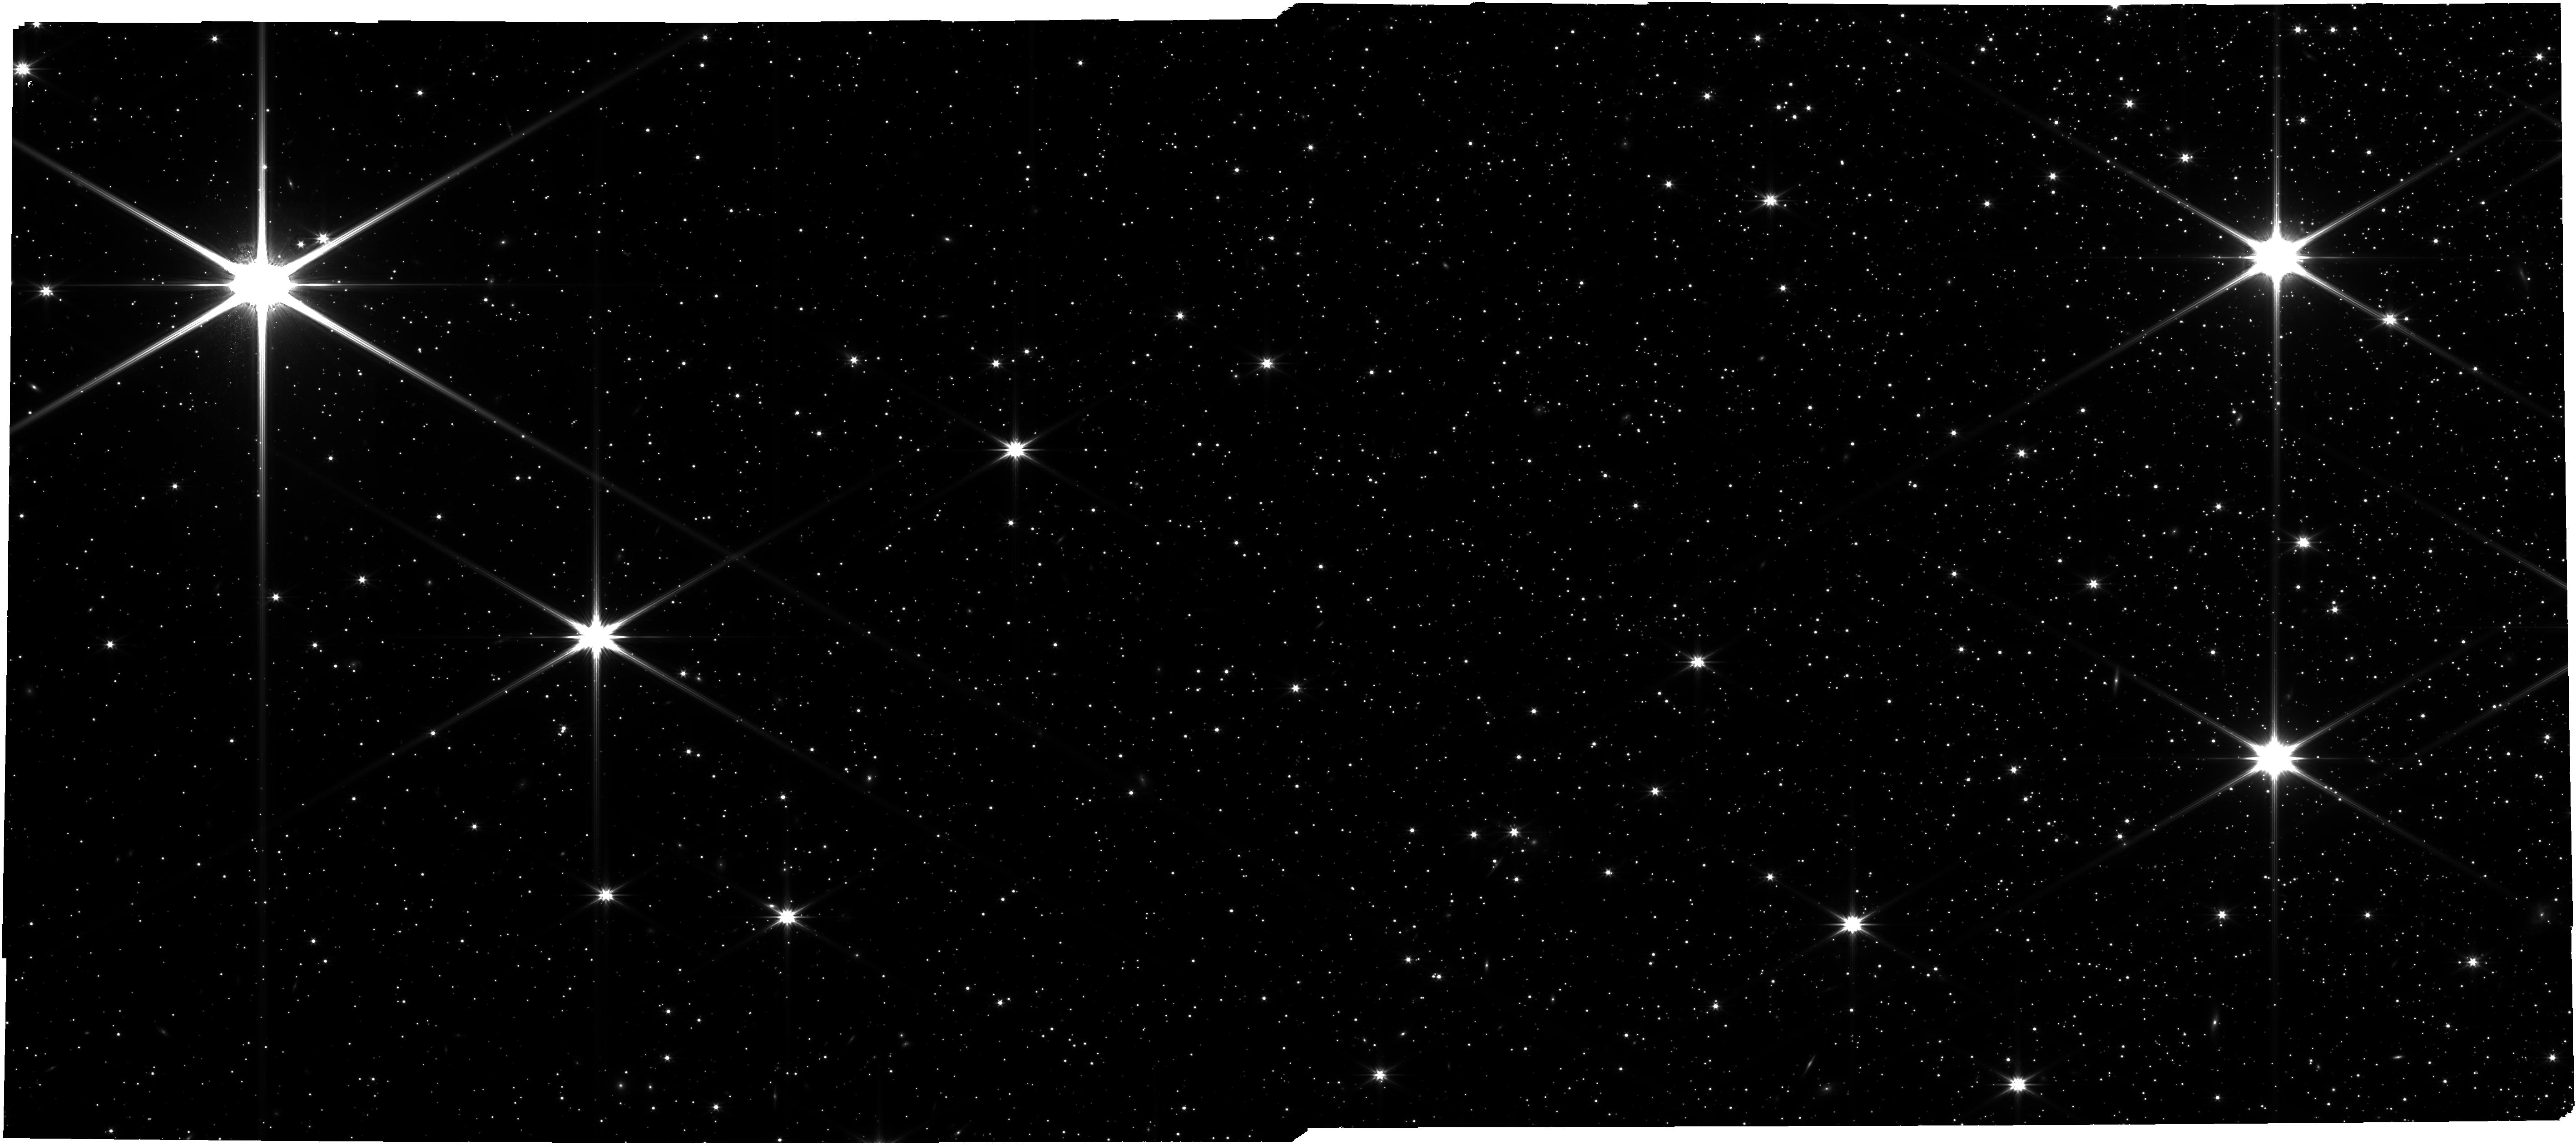
Target: NGC-5139. Instrument: NIRCAM. Filter: F322W2. Exposure: 4.7 h. Observation ID: jw05110-o001_t001_nircam_clear-f322w2

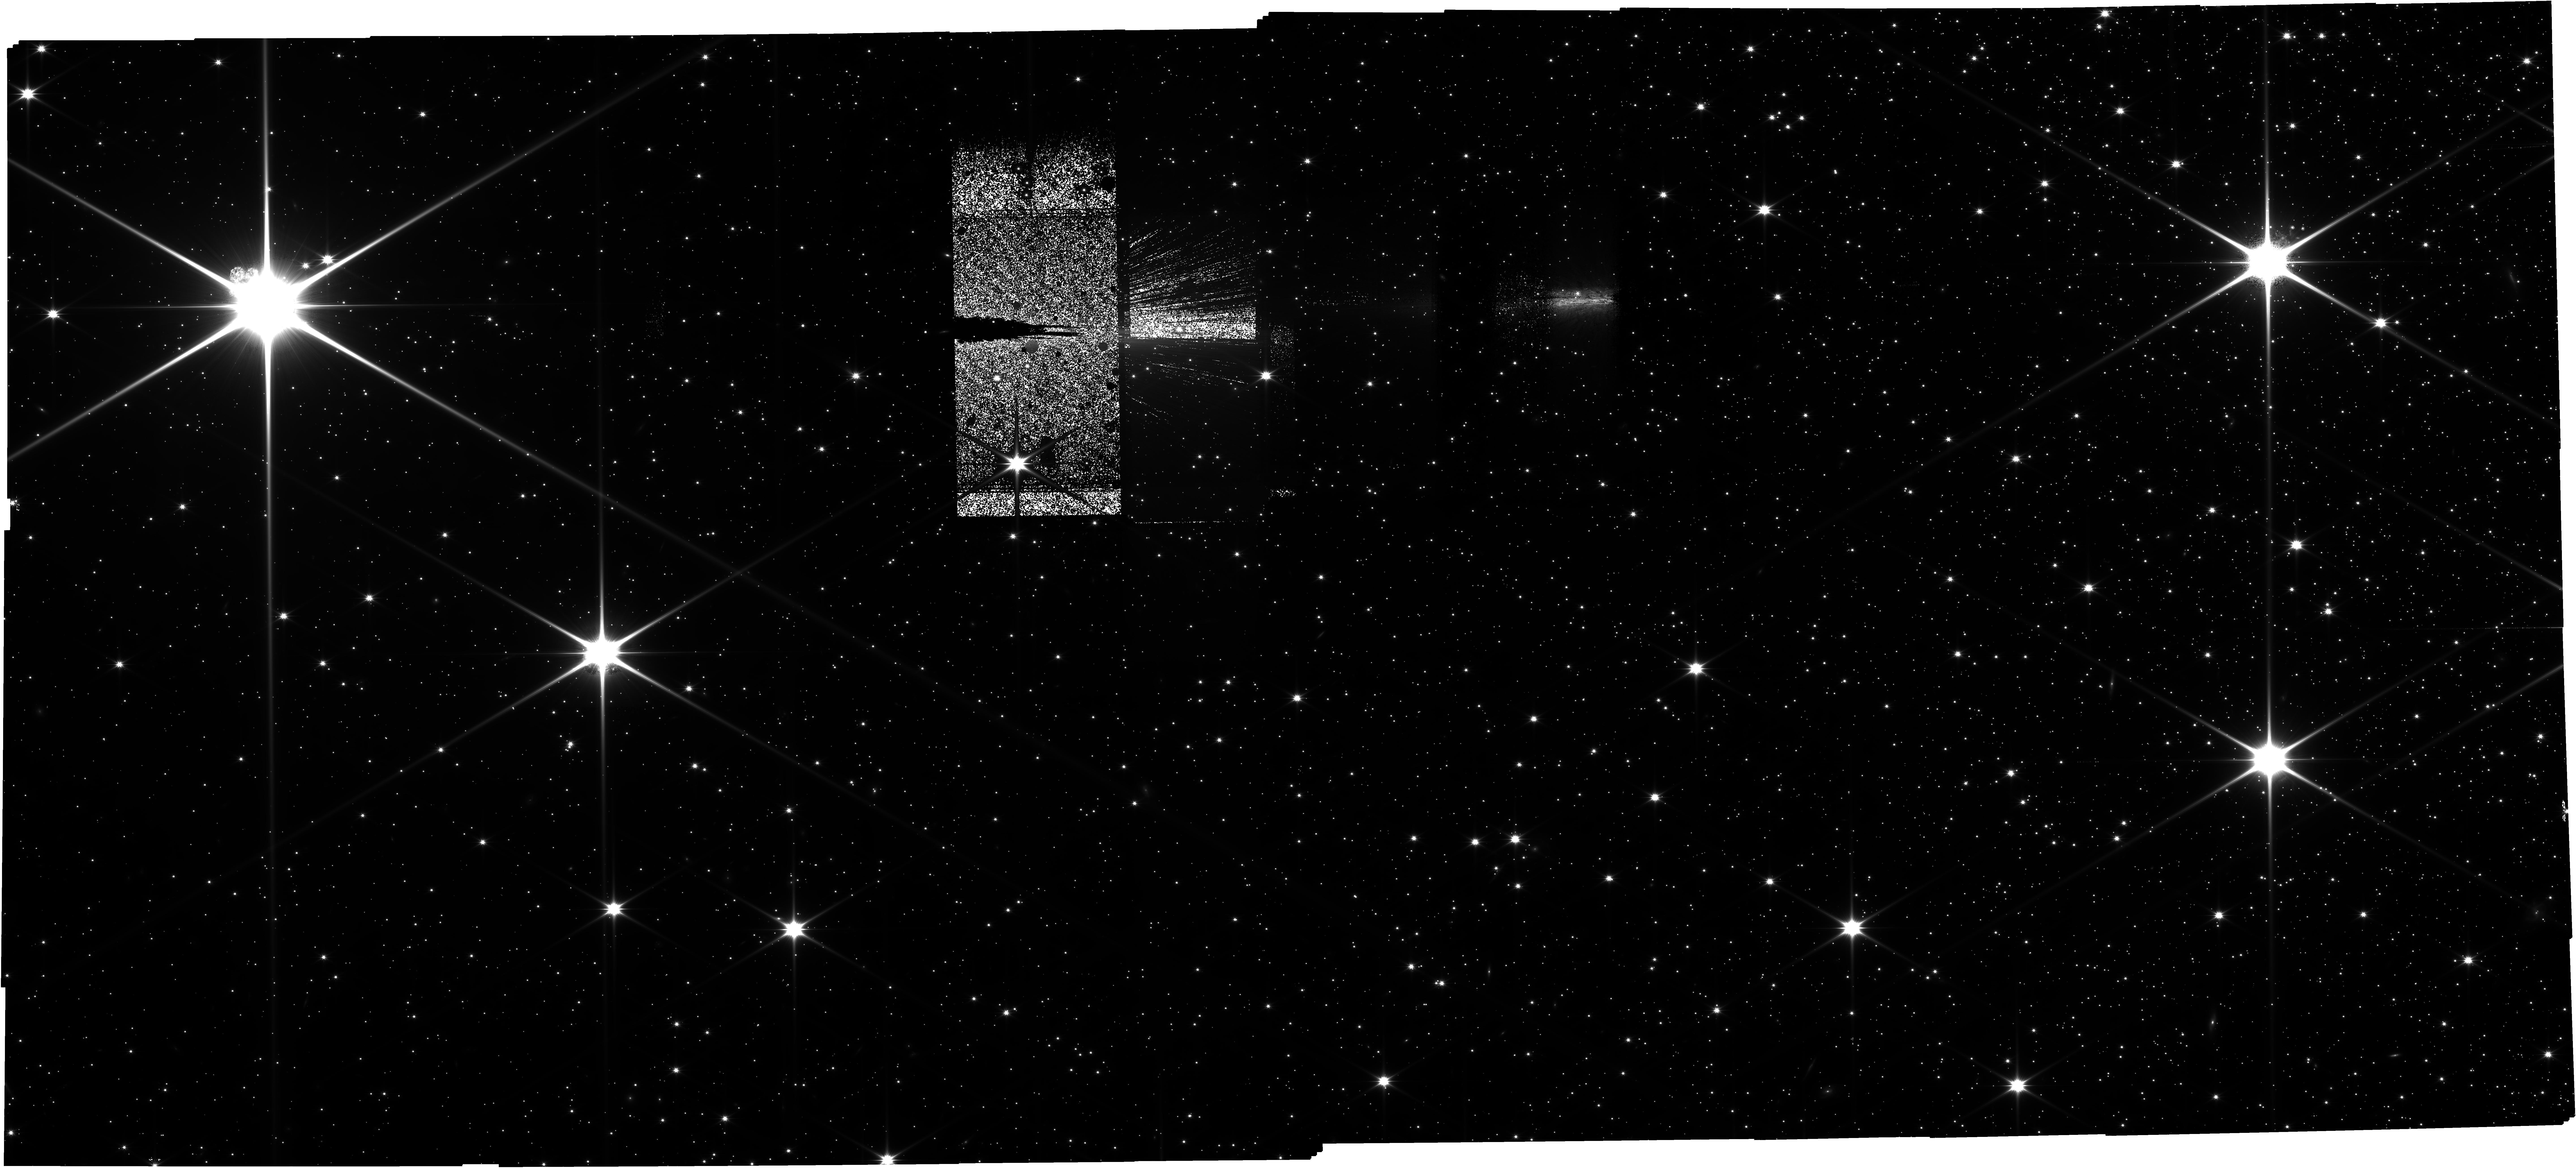
Target: NGC-5139. Instrument: NIRCAM. Filter: F150W2. Exposure: 4.7 h. Observation ID: jw05110-o001_t001_nircam_clear-f150w2

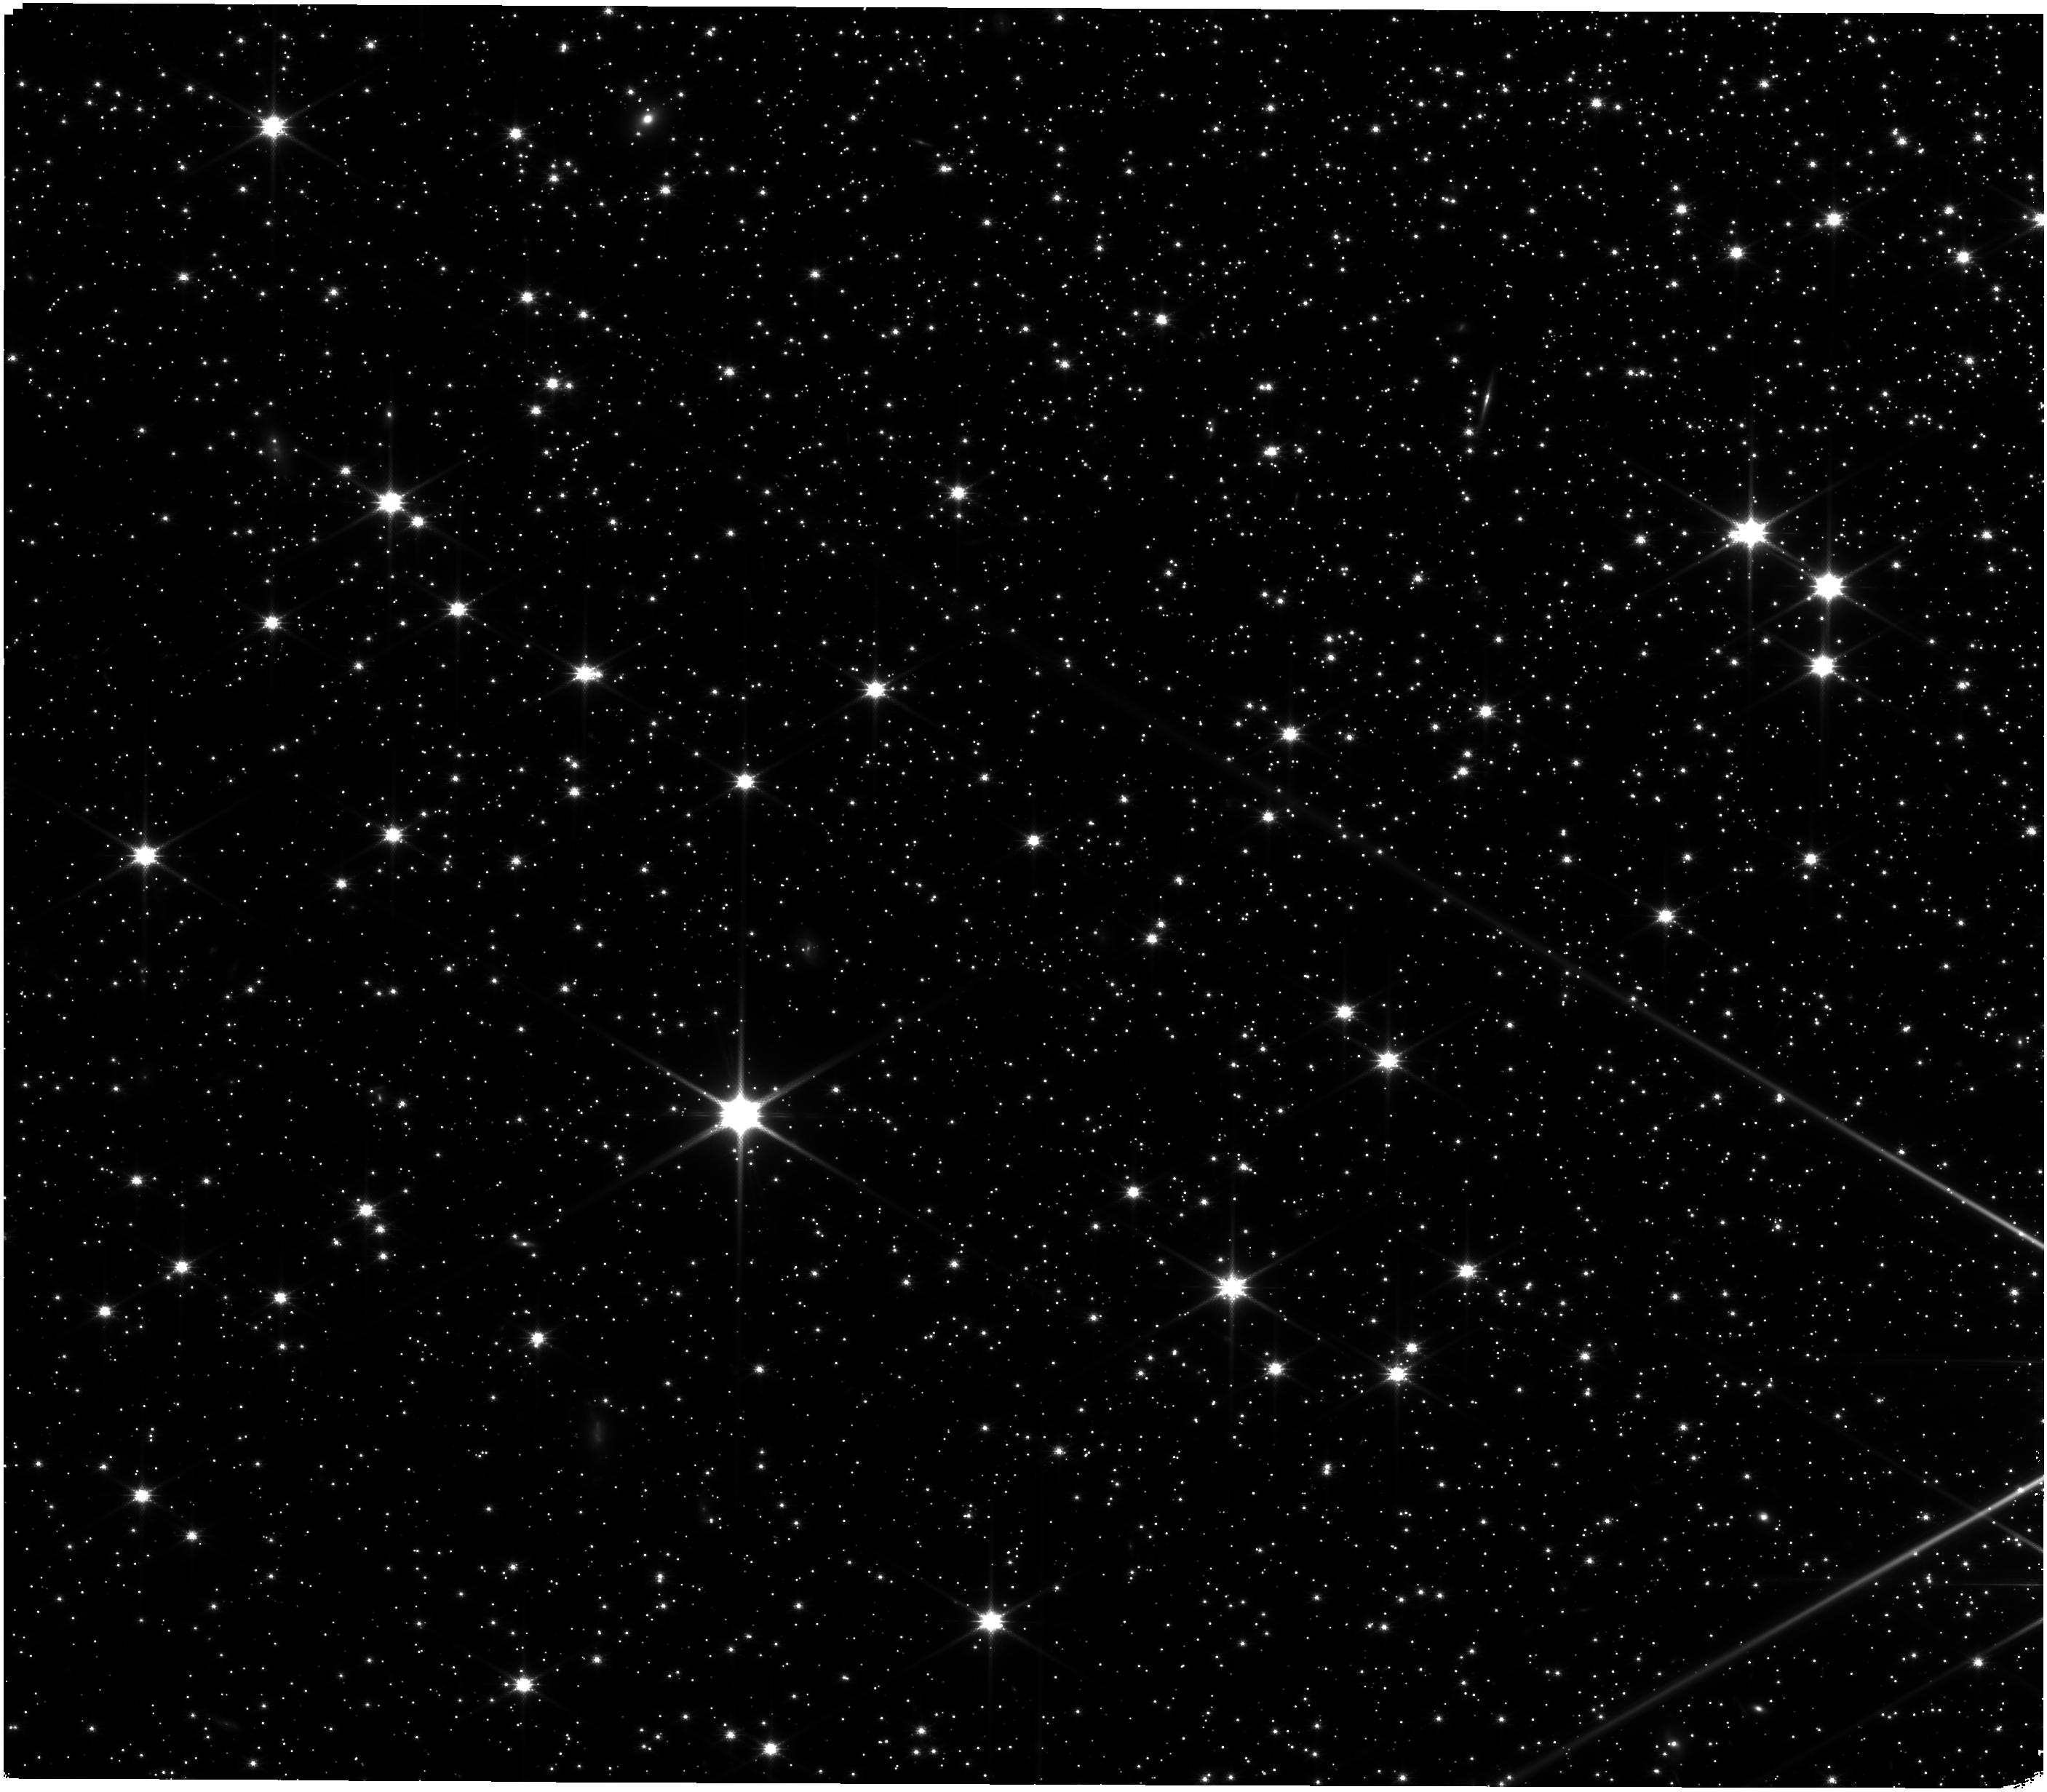
Target: NGC-5139. Instrument: NIRISS. Filter: CLEAR+F140M. Exposure: 4.7 h. Observation ID: jw05110-o001_t001_niriss_clear-f140m

omega Centauri: the coolest pieces of its population puzzle (PI: Bedin, Luigi R.)

As the largest and oldest coeval stellar populations, globular clusters (GCs) trace the origin of chemical abundances in the Galaxy and offer unique insight into the properties of ancient metal-poor stars. The long-held notion of chemical homogeneity among cluster members has been firmly ruled out by two decades of space-based photometry that revealed complex color-magnitude diagrams (CMDs), displaying multiple populations (mPOPs) of stars with distinct compositions. The enrichment mechanism responsible for this phenomenon remains uncertain, in part, because most GC studies have been restricted to bright main sequence or giant stars. We propose to use JWST in direct-imaging mode with NIRCam and NIRISS to obtain high-precision photometry and astrometry of the faintest objects in omega Centauri (NGC 5139) – the most massive GC that may host as many as 15 sub-populations. We intend to explore the transition in the CMD between stars fusing Hydrogen and non-fusing brown dwarfs (BDs). Observations of BDs will provide precise ages and compositions for individual sub-populations as well as probe the hypothetical dependence of abundances on the stellar mass, allowing direct tests of various mPOPs formation theories. The new data will be also used for calibrating metal-poor models of BDs, thus serving as a 'Rosetta-stone' between the poorly understood physics of low-temperature atmospheres and reliable measurements of chemical abundances in higher-mass stars. In addition, the proposed program will be sensitive to the entire white dwarf (WD) cooling sequence, allowing the search for IR excess in WD colors as a signature of ancient planetary systems.